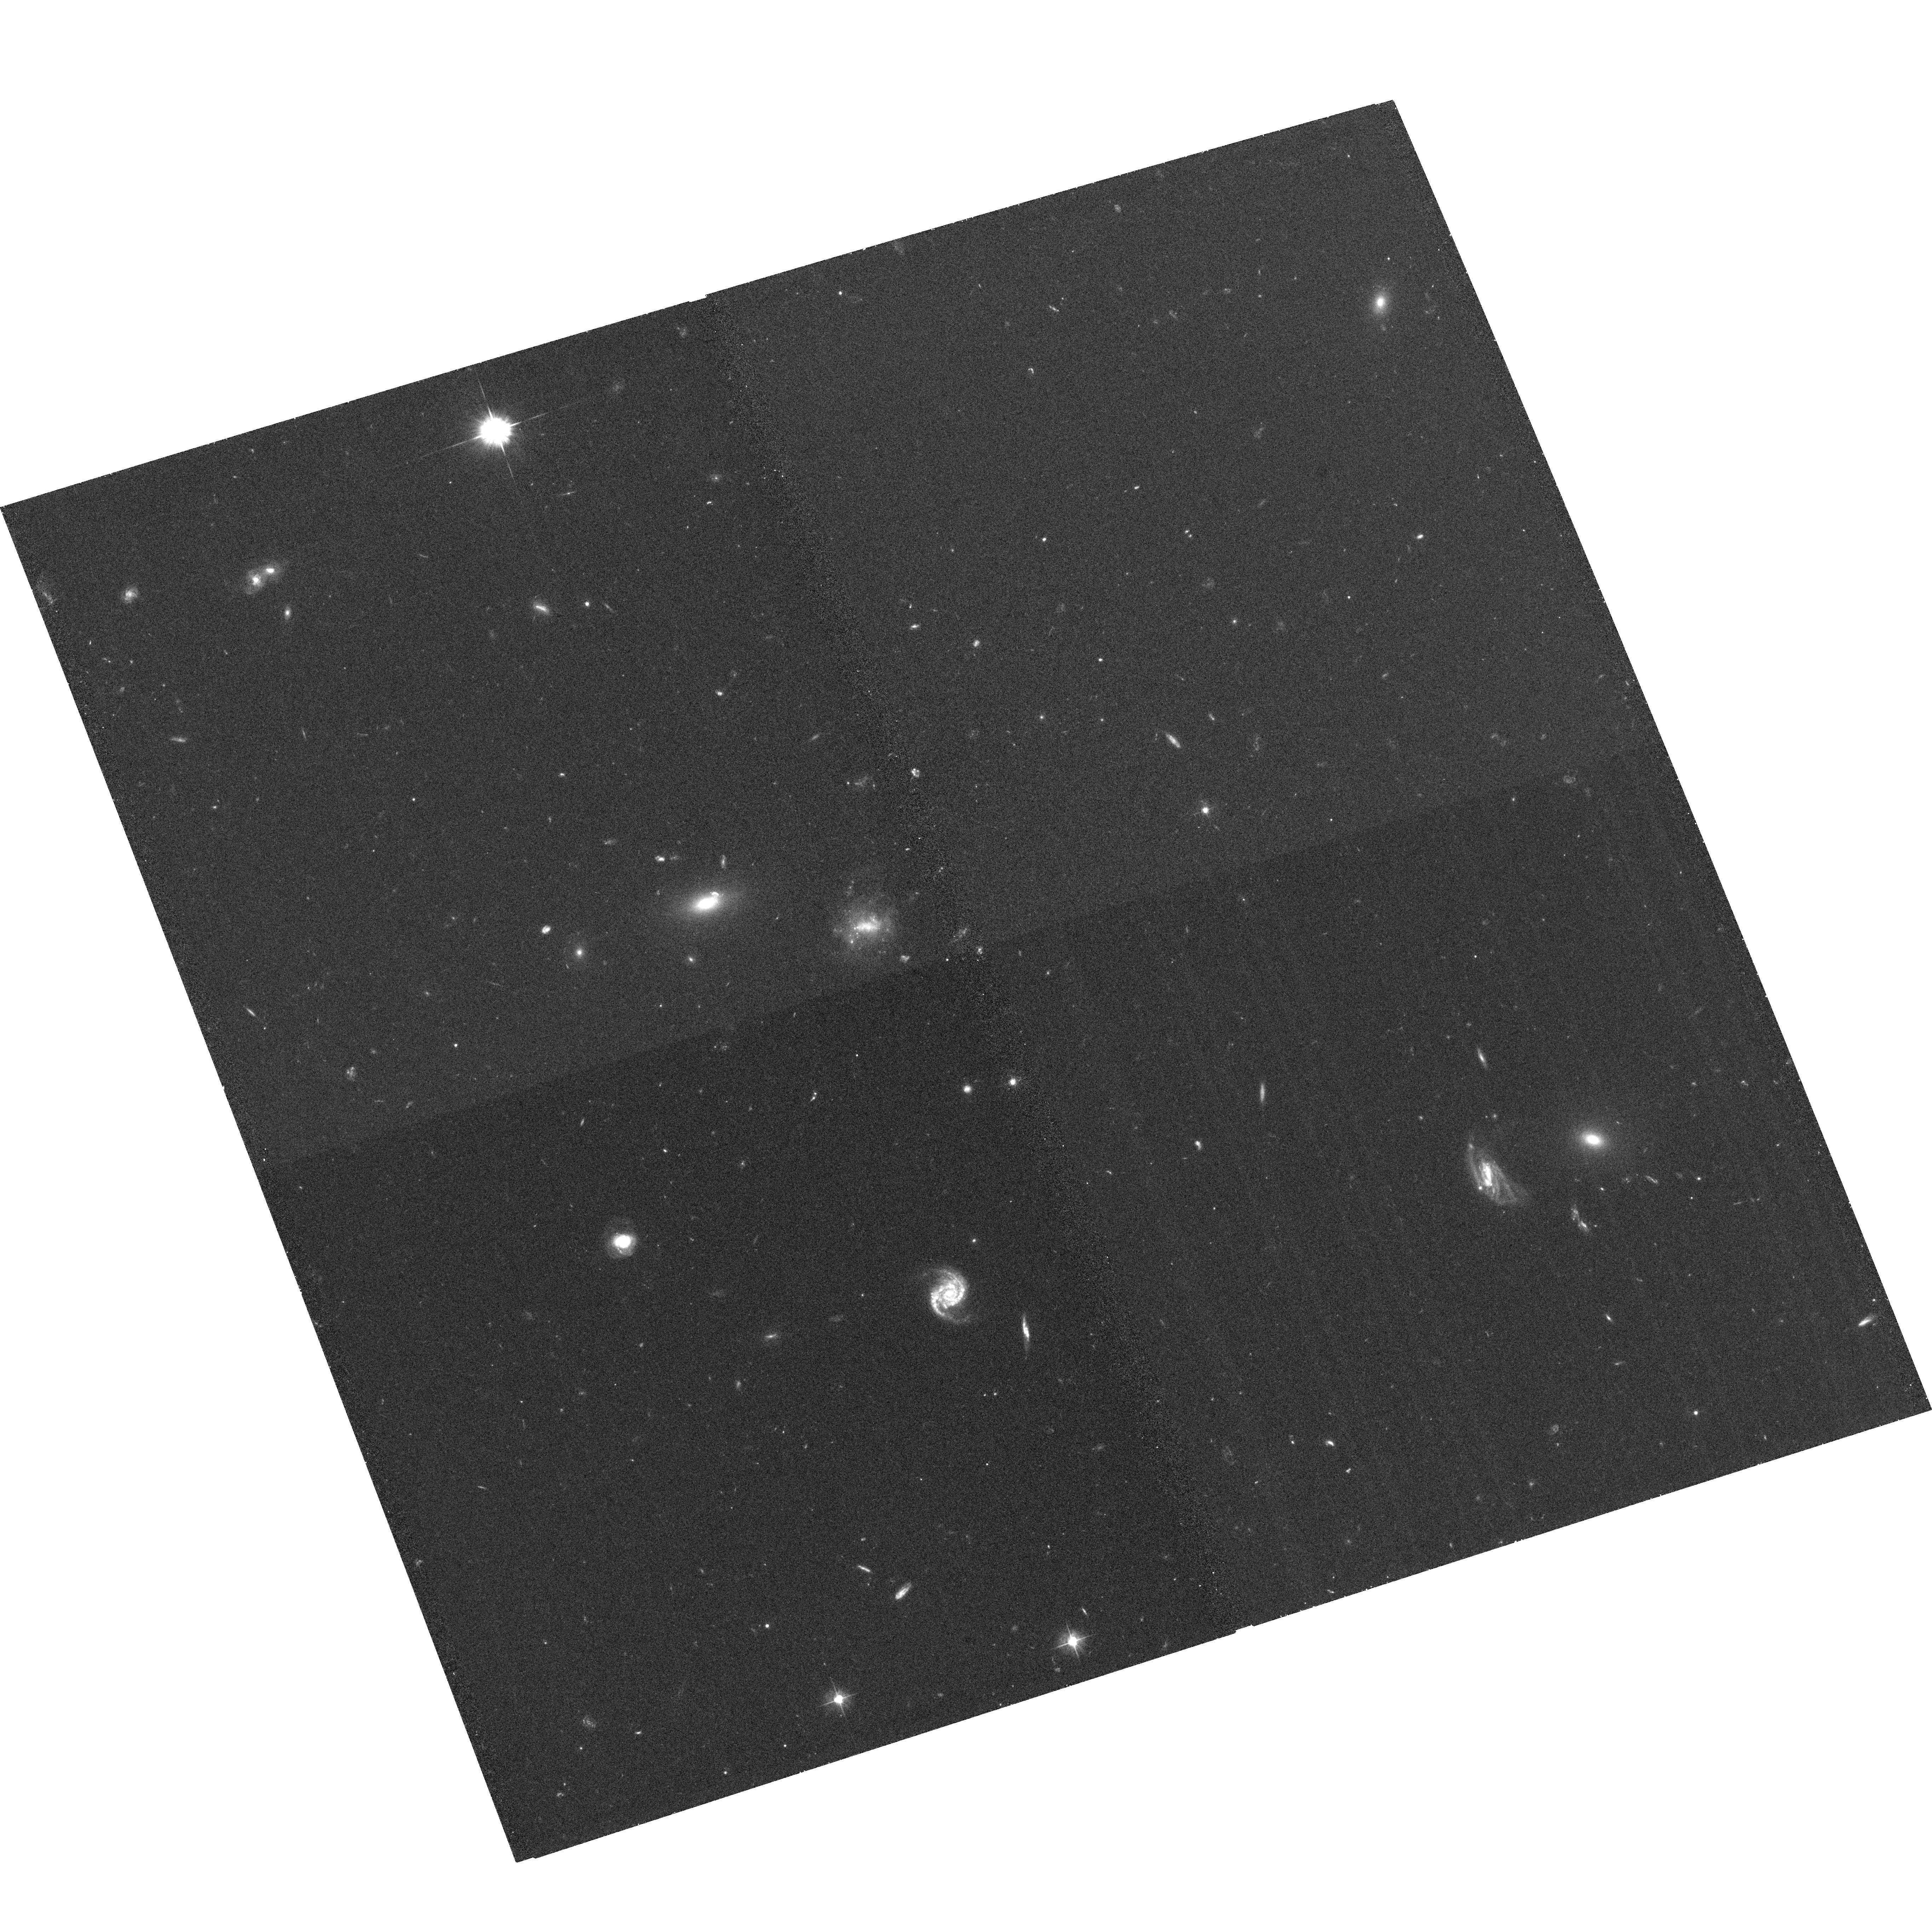
Target: GRB060313. Instrument: ACS/WFC. Filter: F475W. Exposure: 35 min. Observation ID: hst_10917_a2_acs_wfc_f475w_j9r9a2

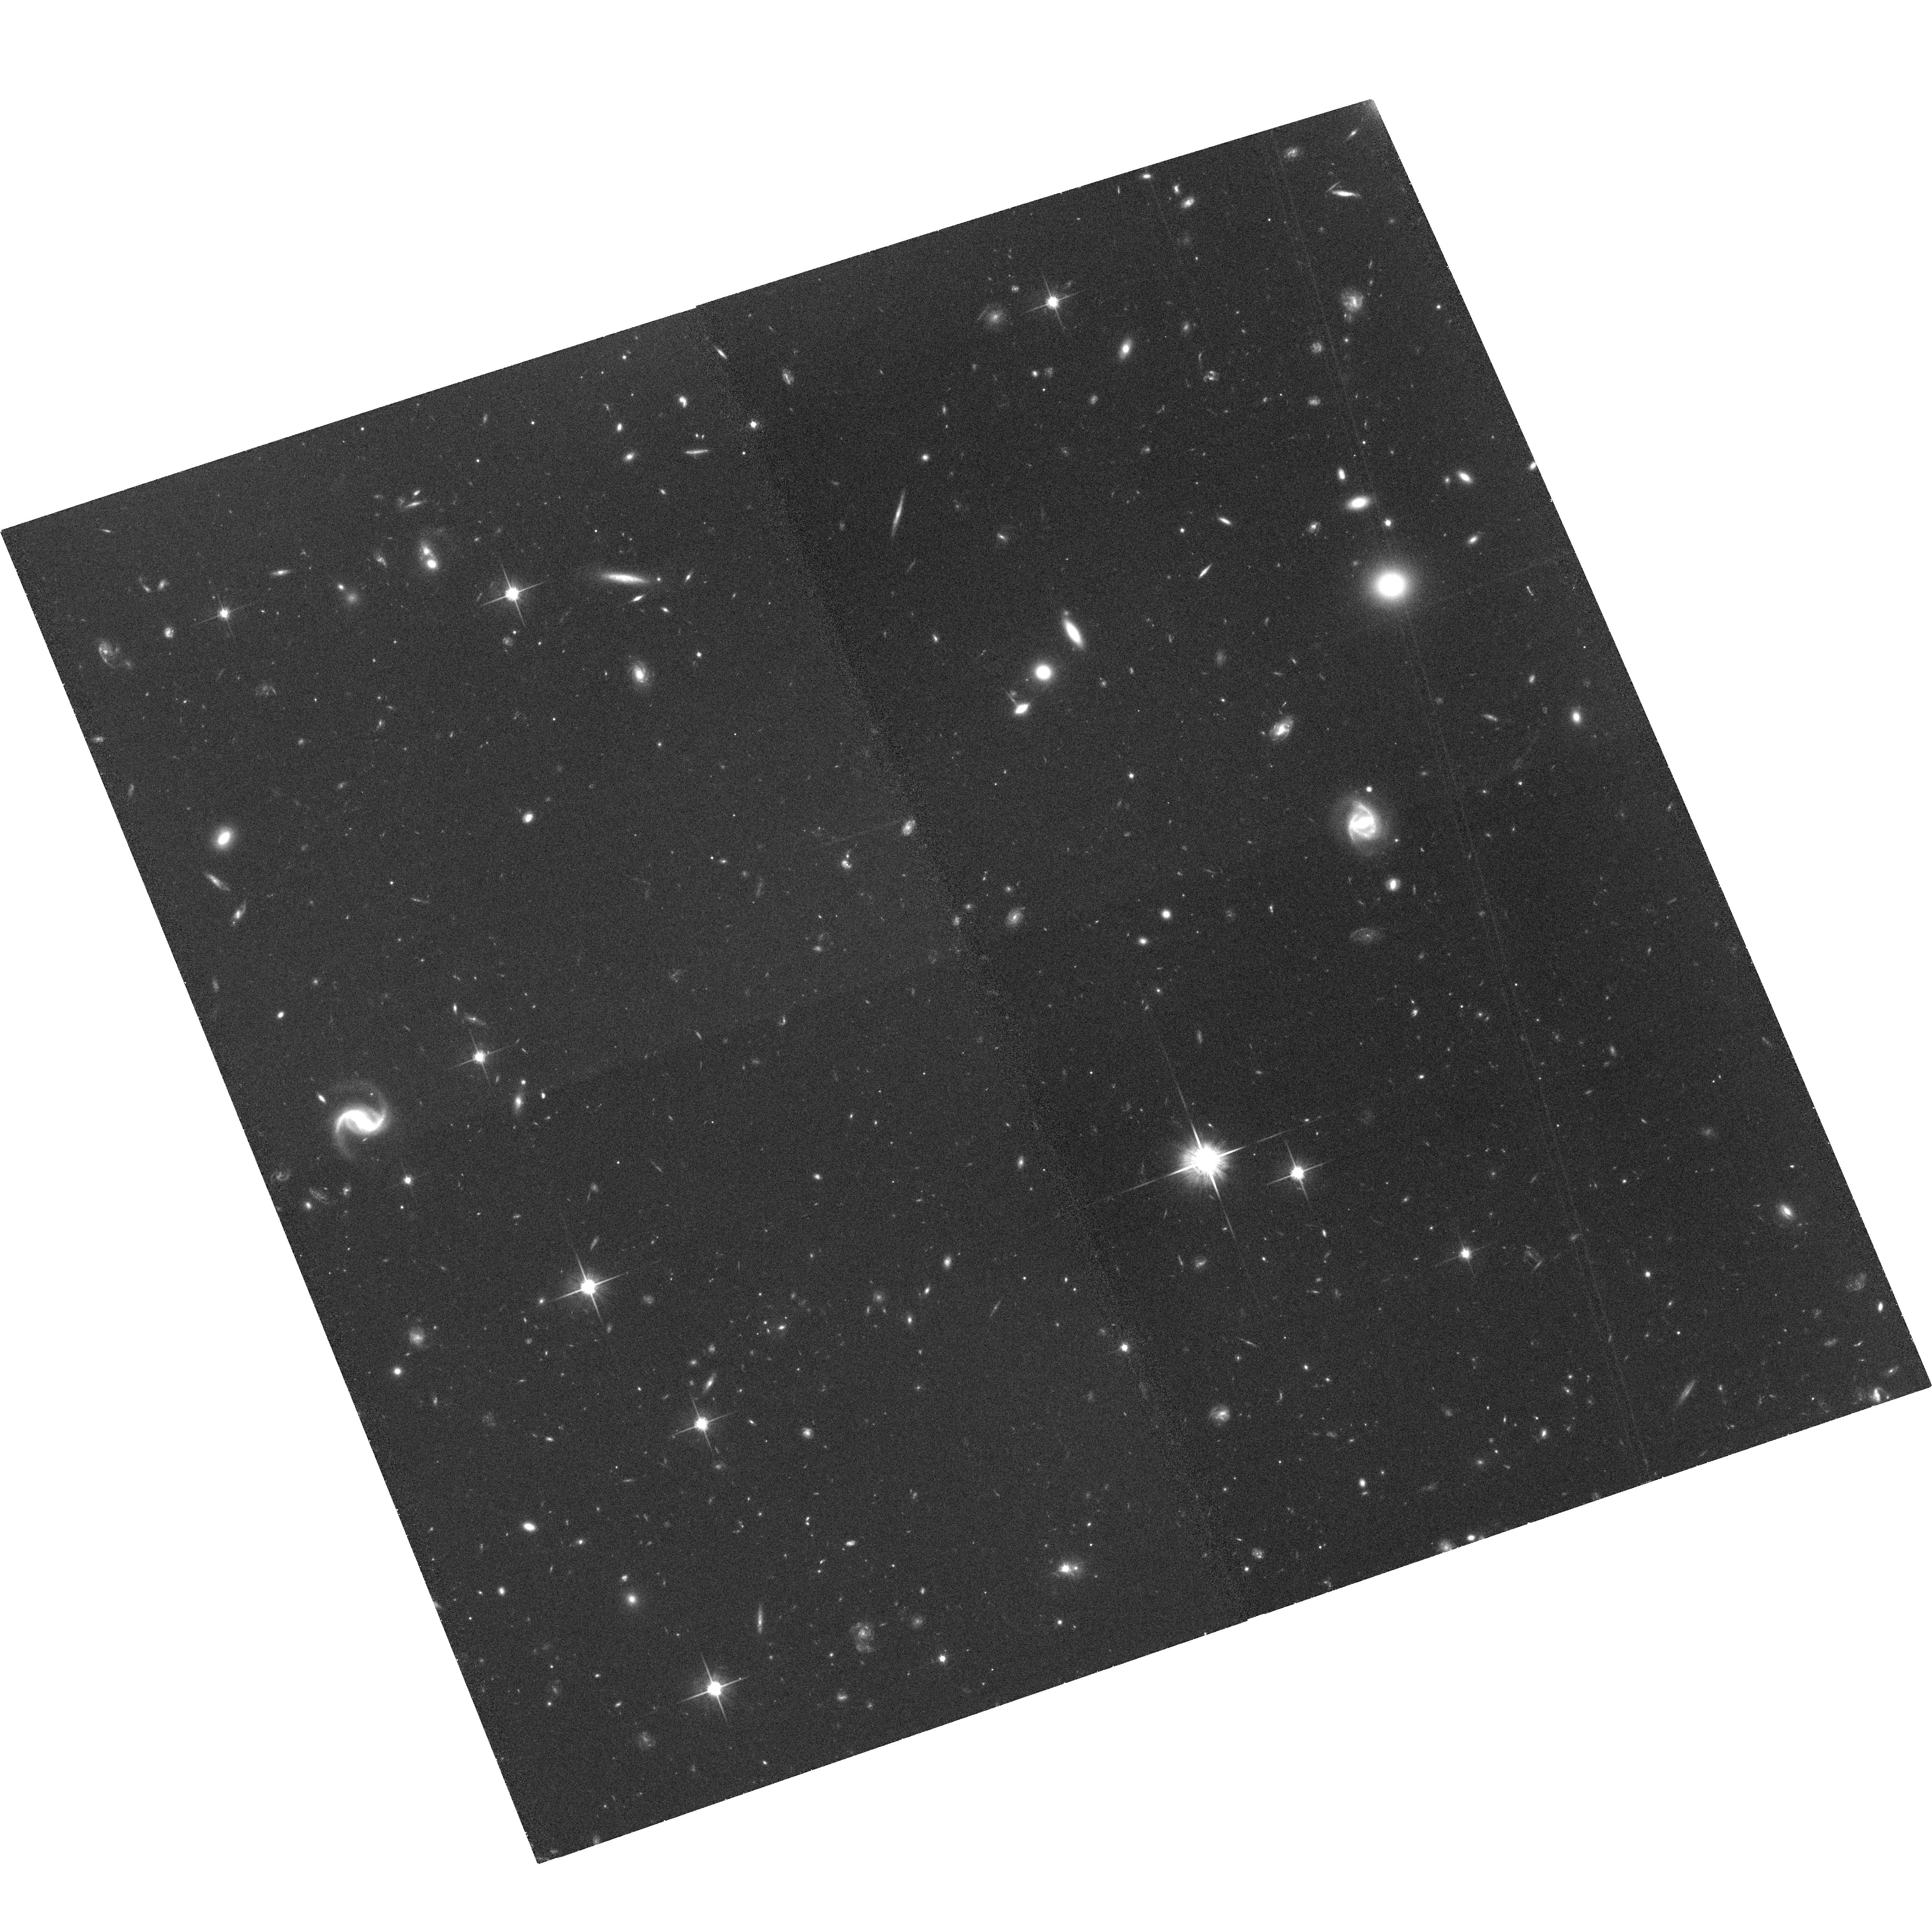
Target: GRB051227. Instrument: ACS/WFC. Filter: F814W. Exposure: 1.1 h. Observation ID: hst_10917_81_acs_wfc_f814w_j9r981

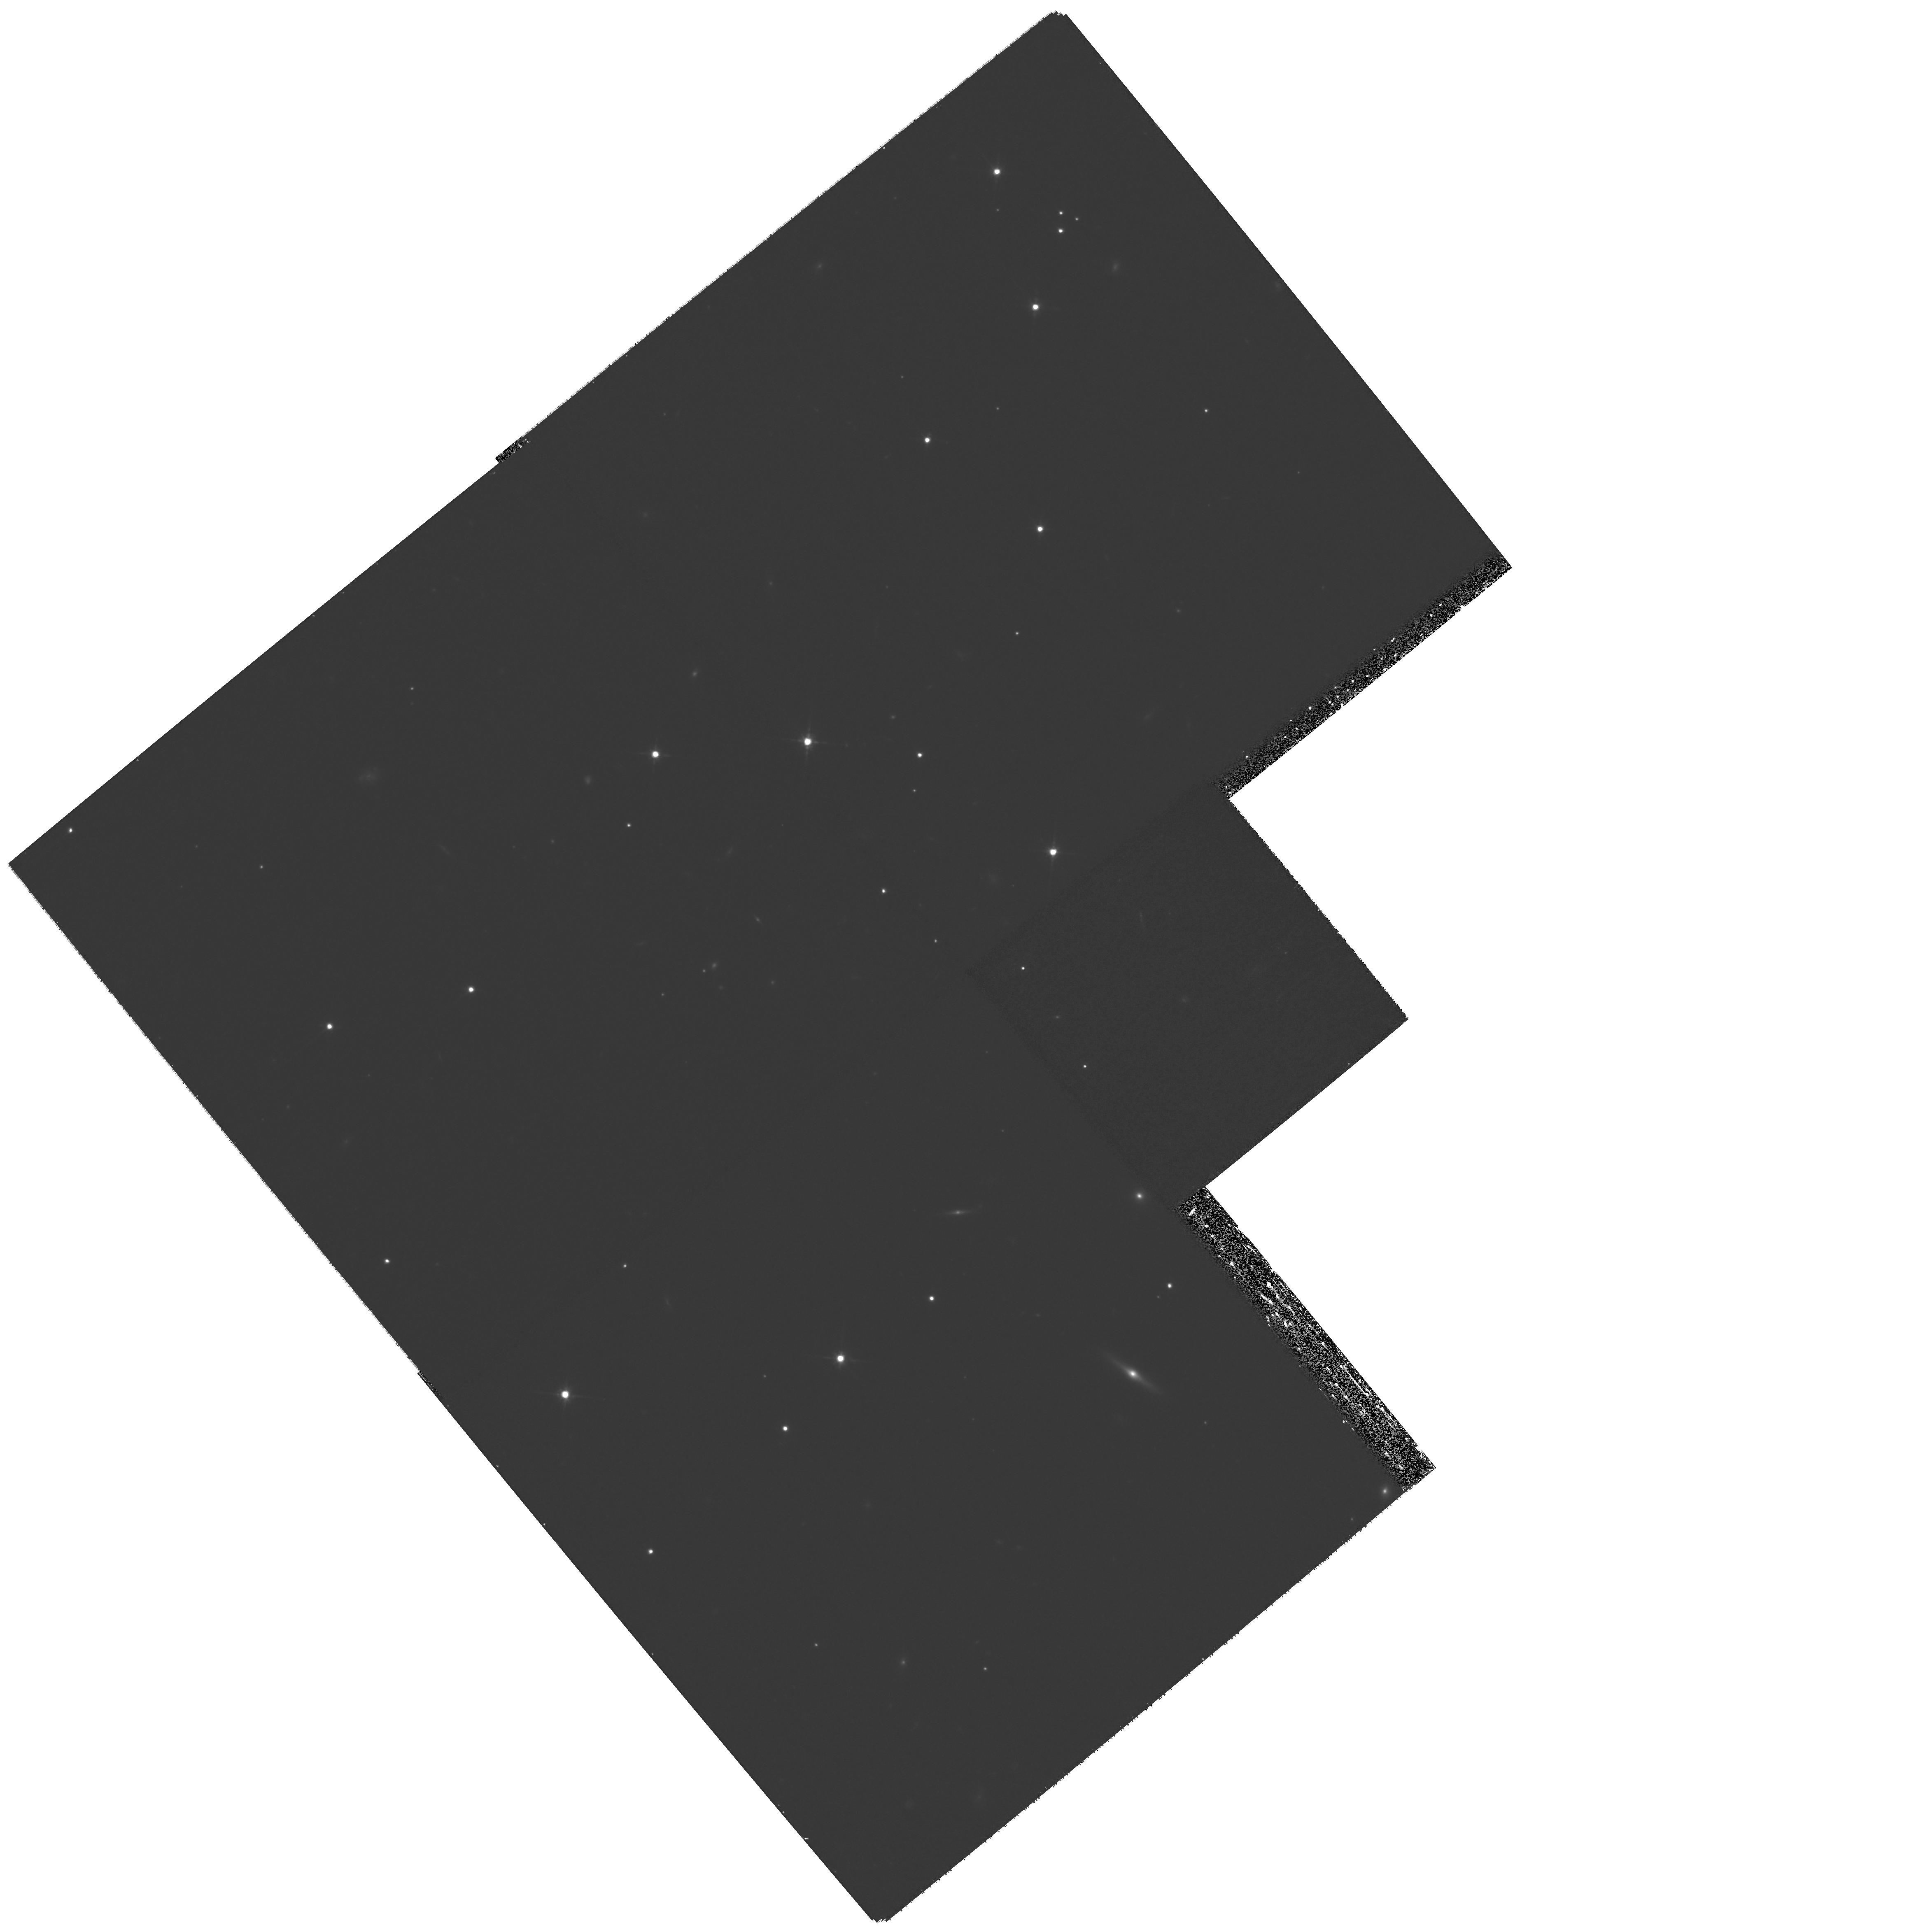
Target: GRB051221. Instrument: WFPC2/PC. Filter: F814W. Exposure: 49 min. Observation ID: hst_10917_71_wfpc2_pc_f814w_u9r971

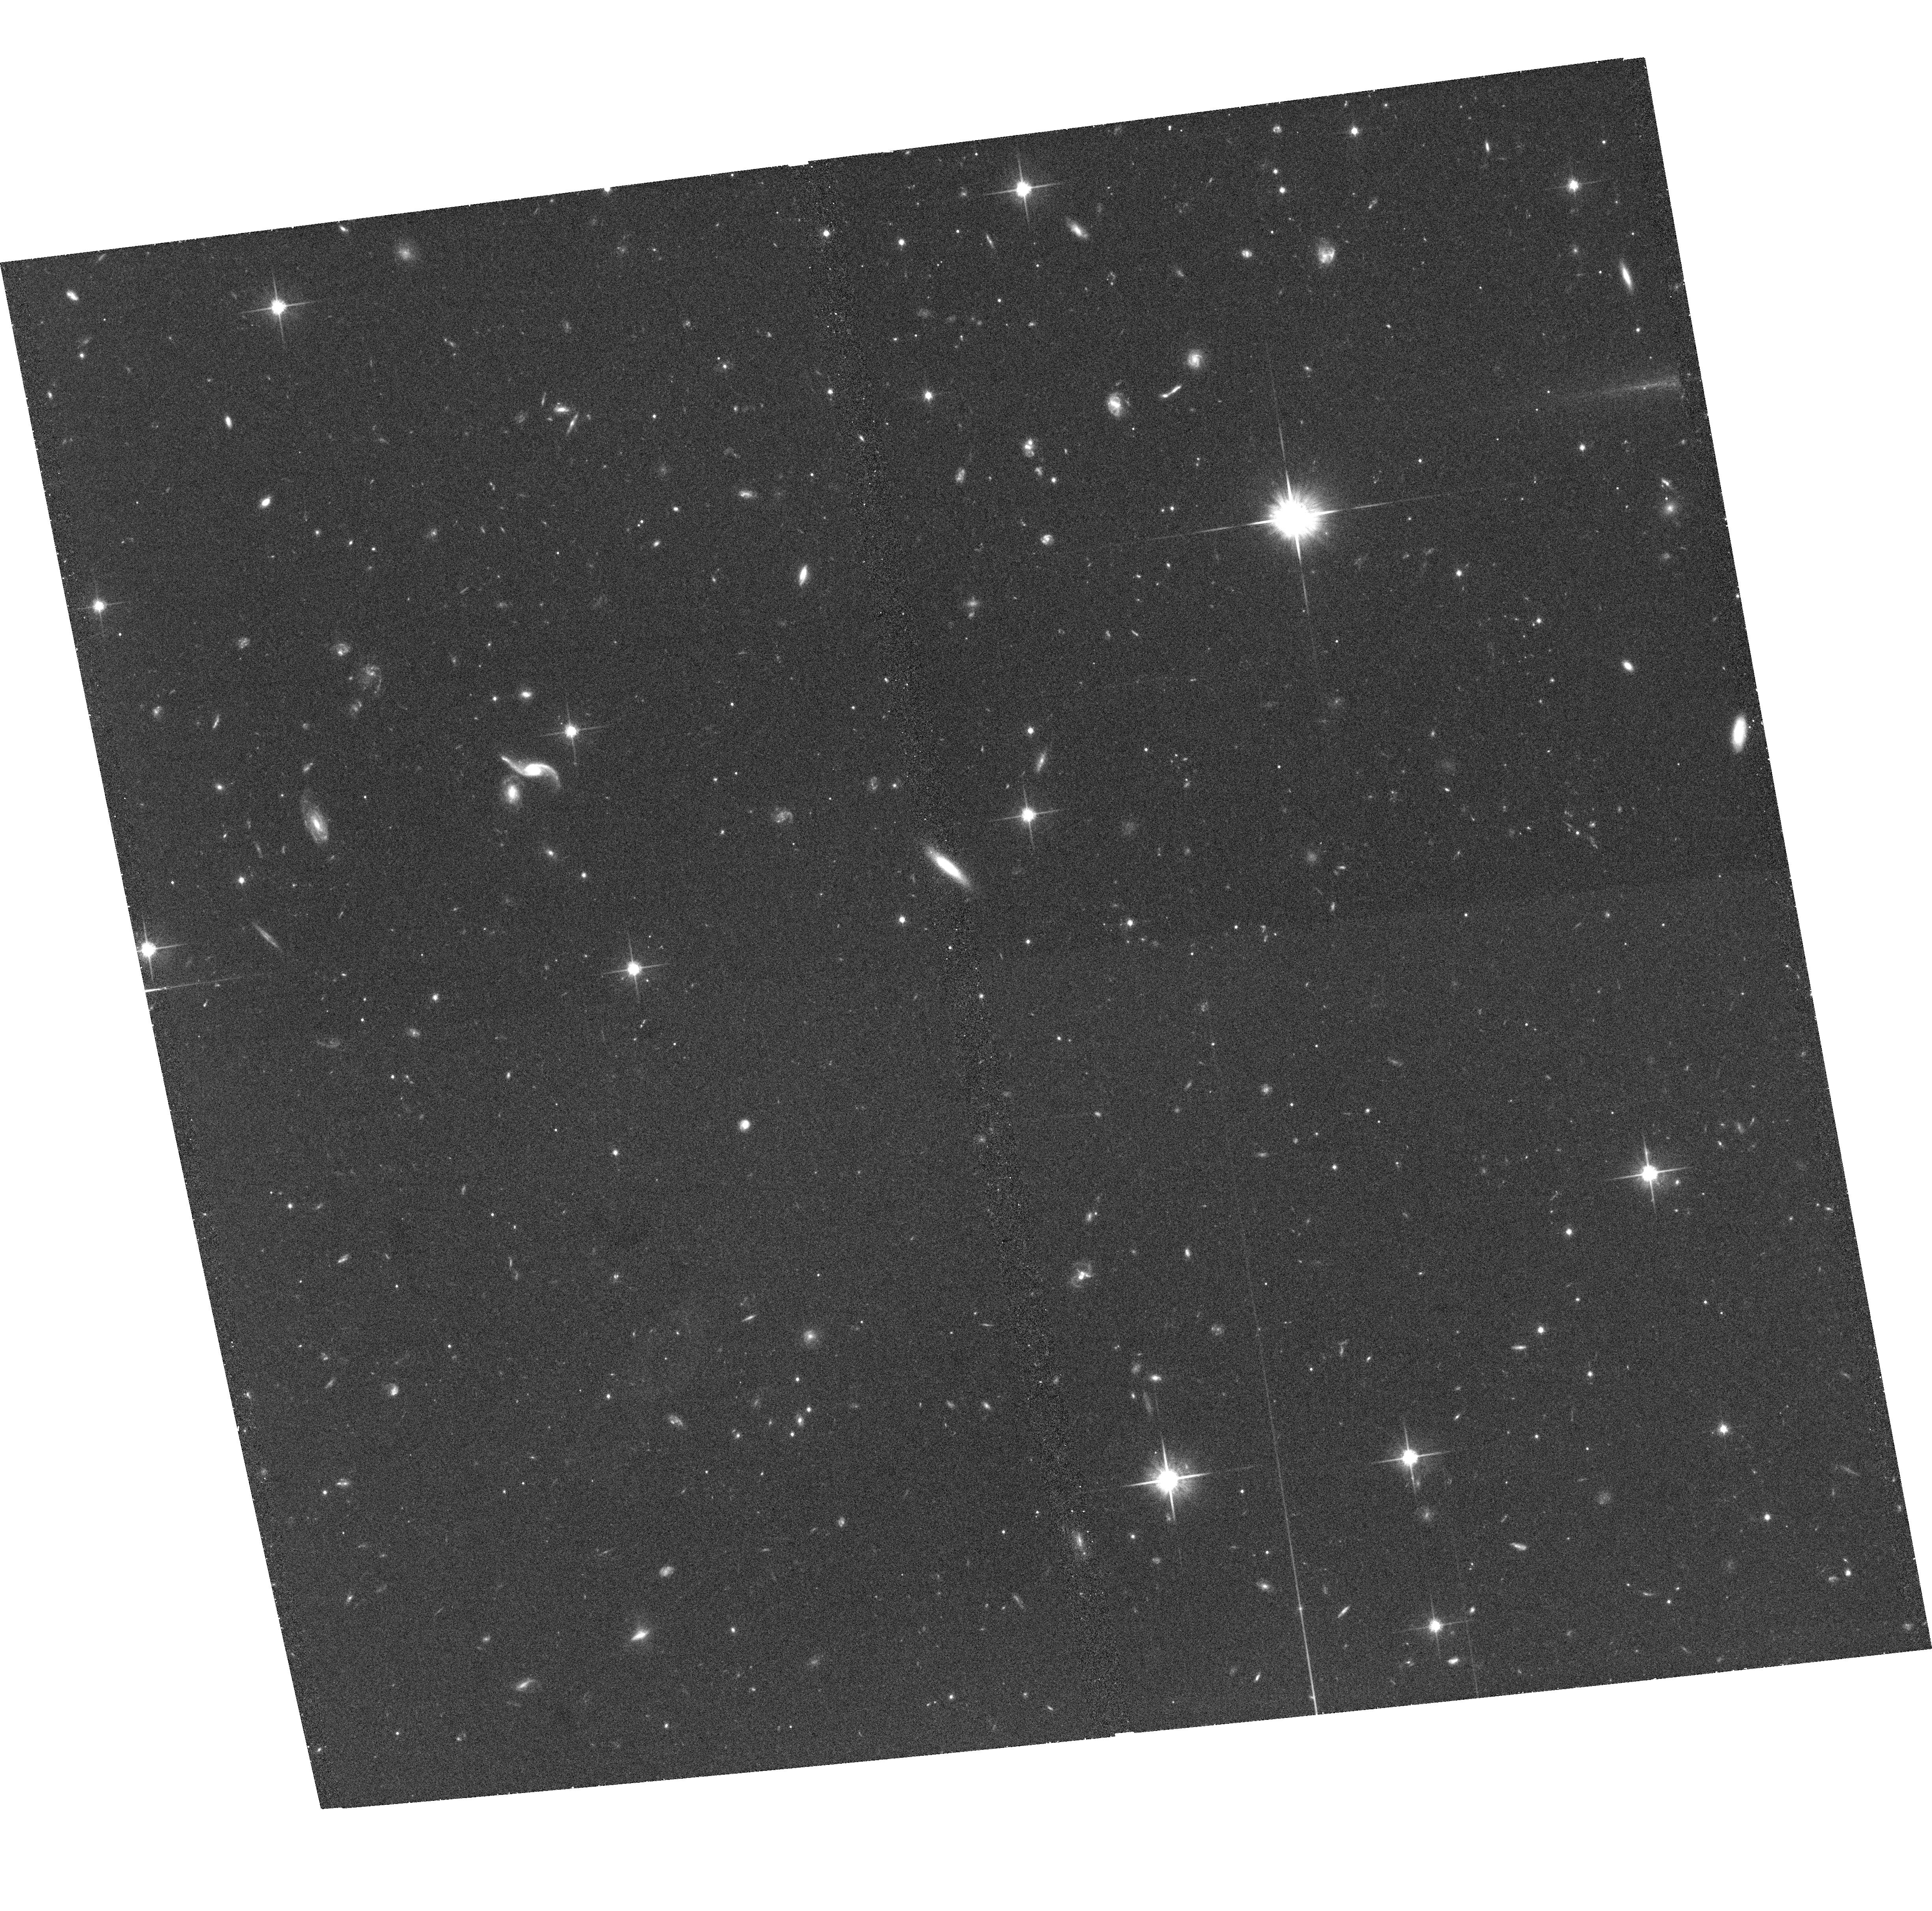
Target: GRB061201. Instrument: ACS/WFC. Filter: F814W. Exposure: 37 min. Observation ID: hst_10917_41_acs_wfc_f814w_j9r941

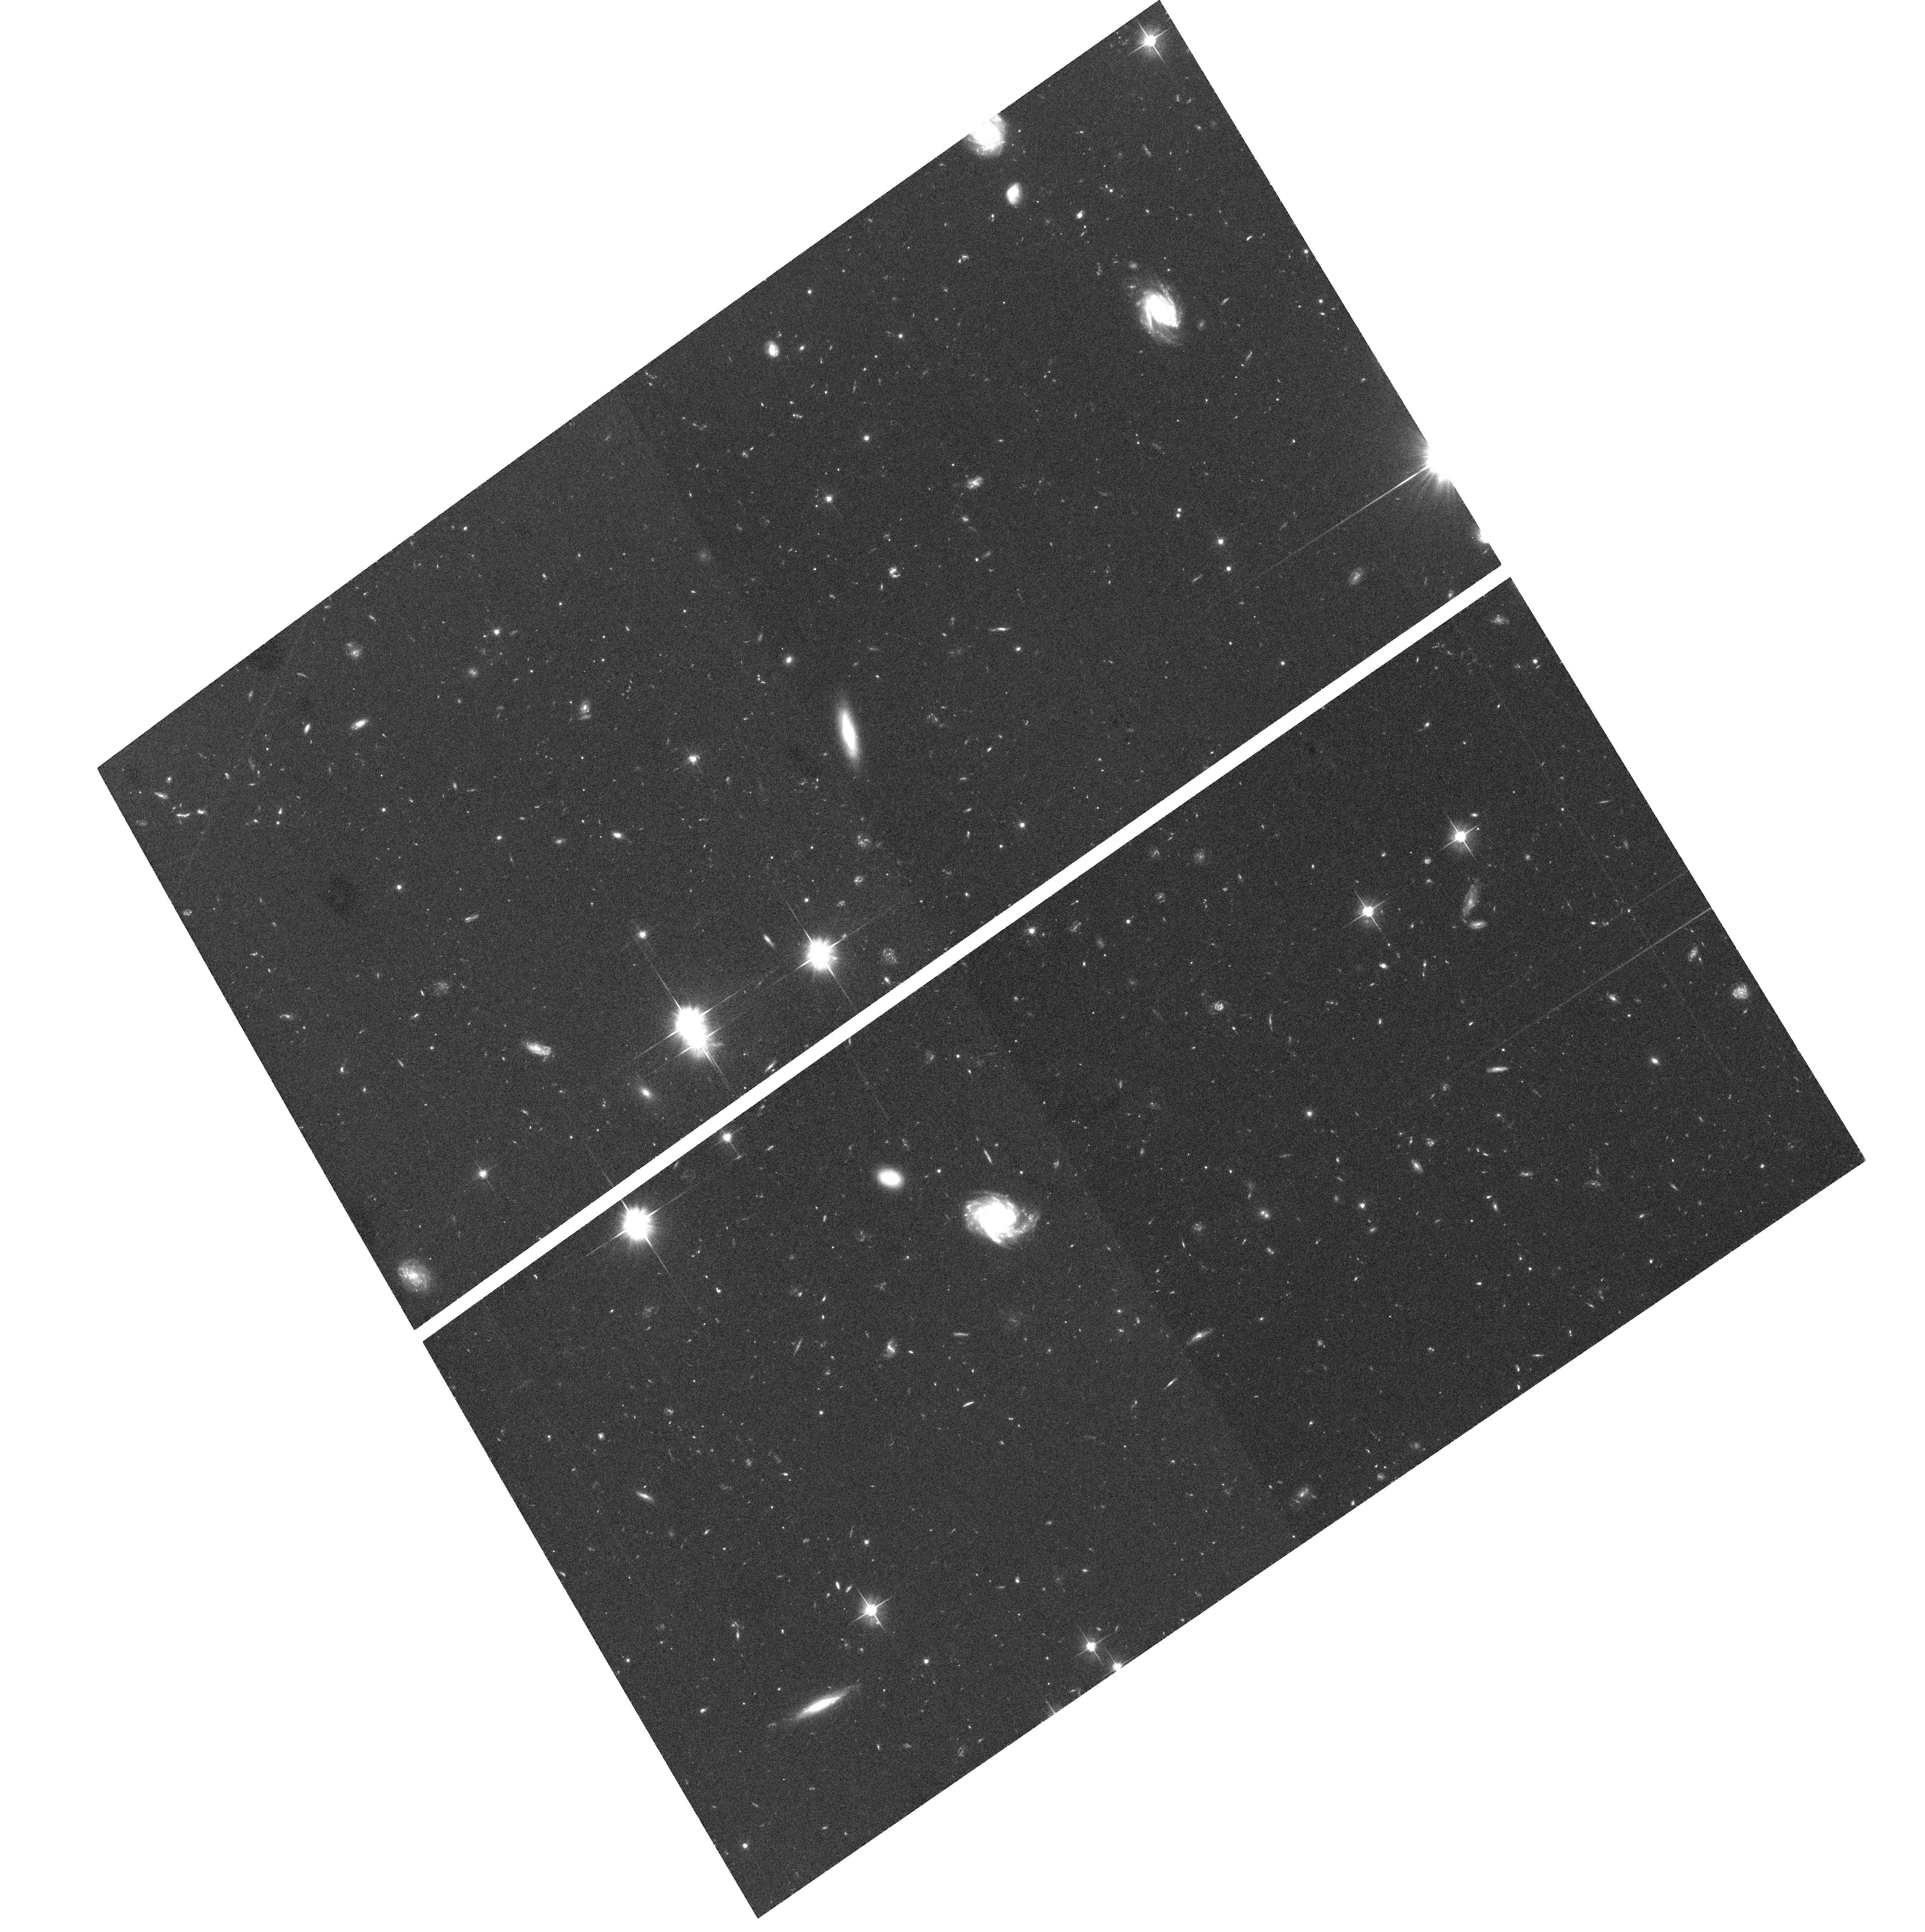
Target: GRB060614. Instrument: ACS/WFC. Filter: F606W. Exposure: 1.2 h. Observation ID: hst_10917_31_acs_wfc_f606w_j9r931

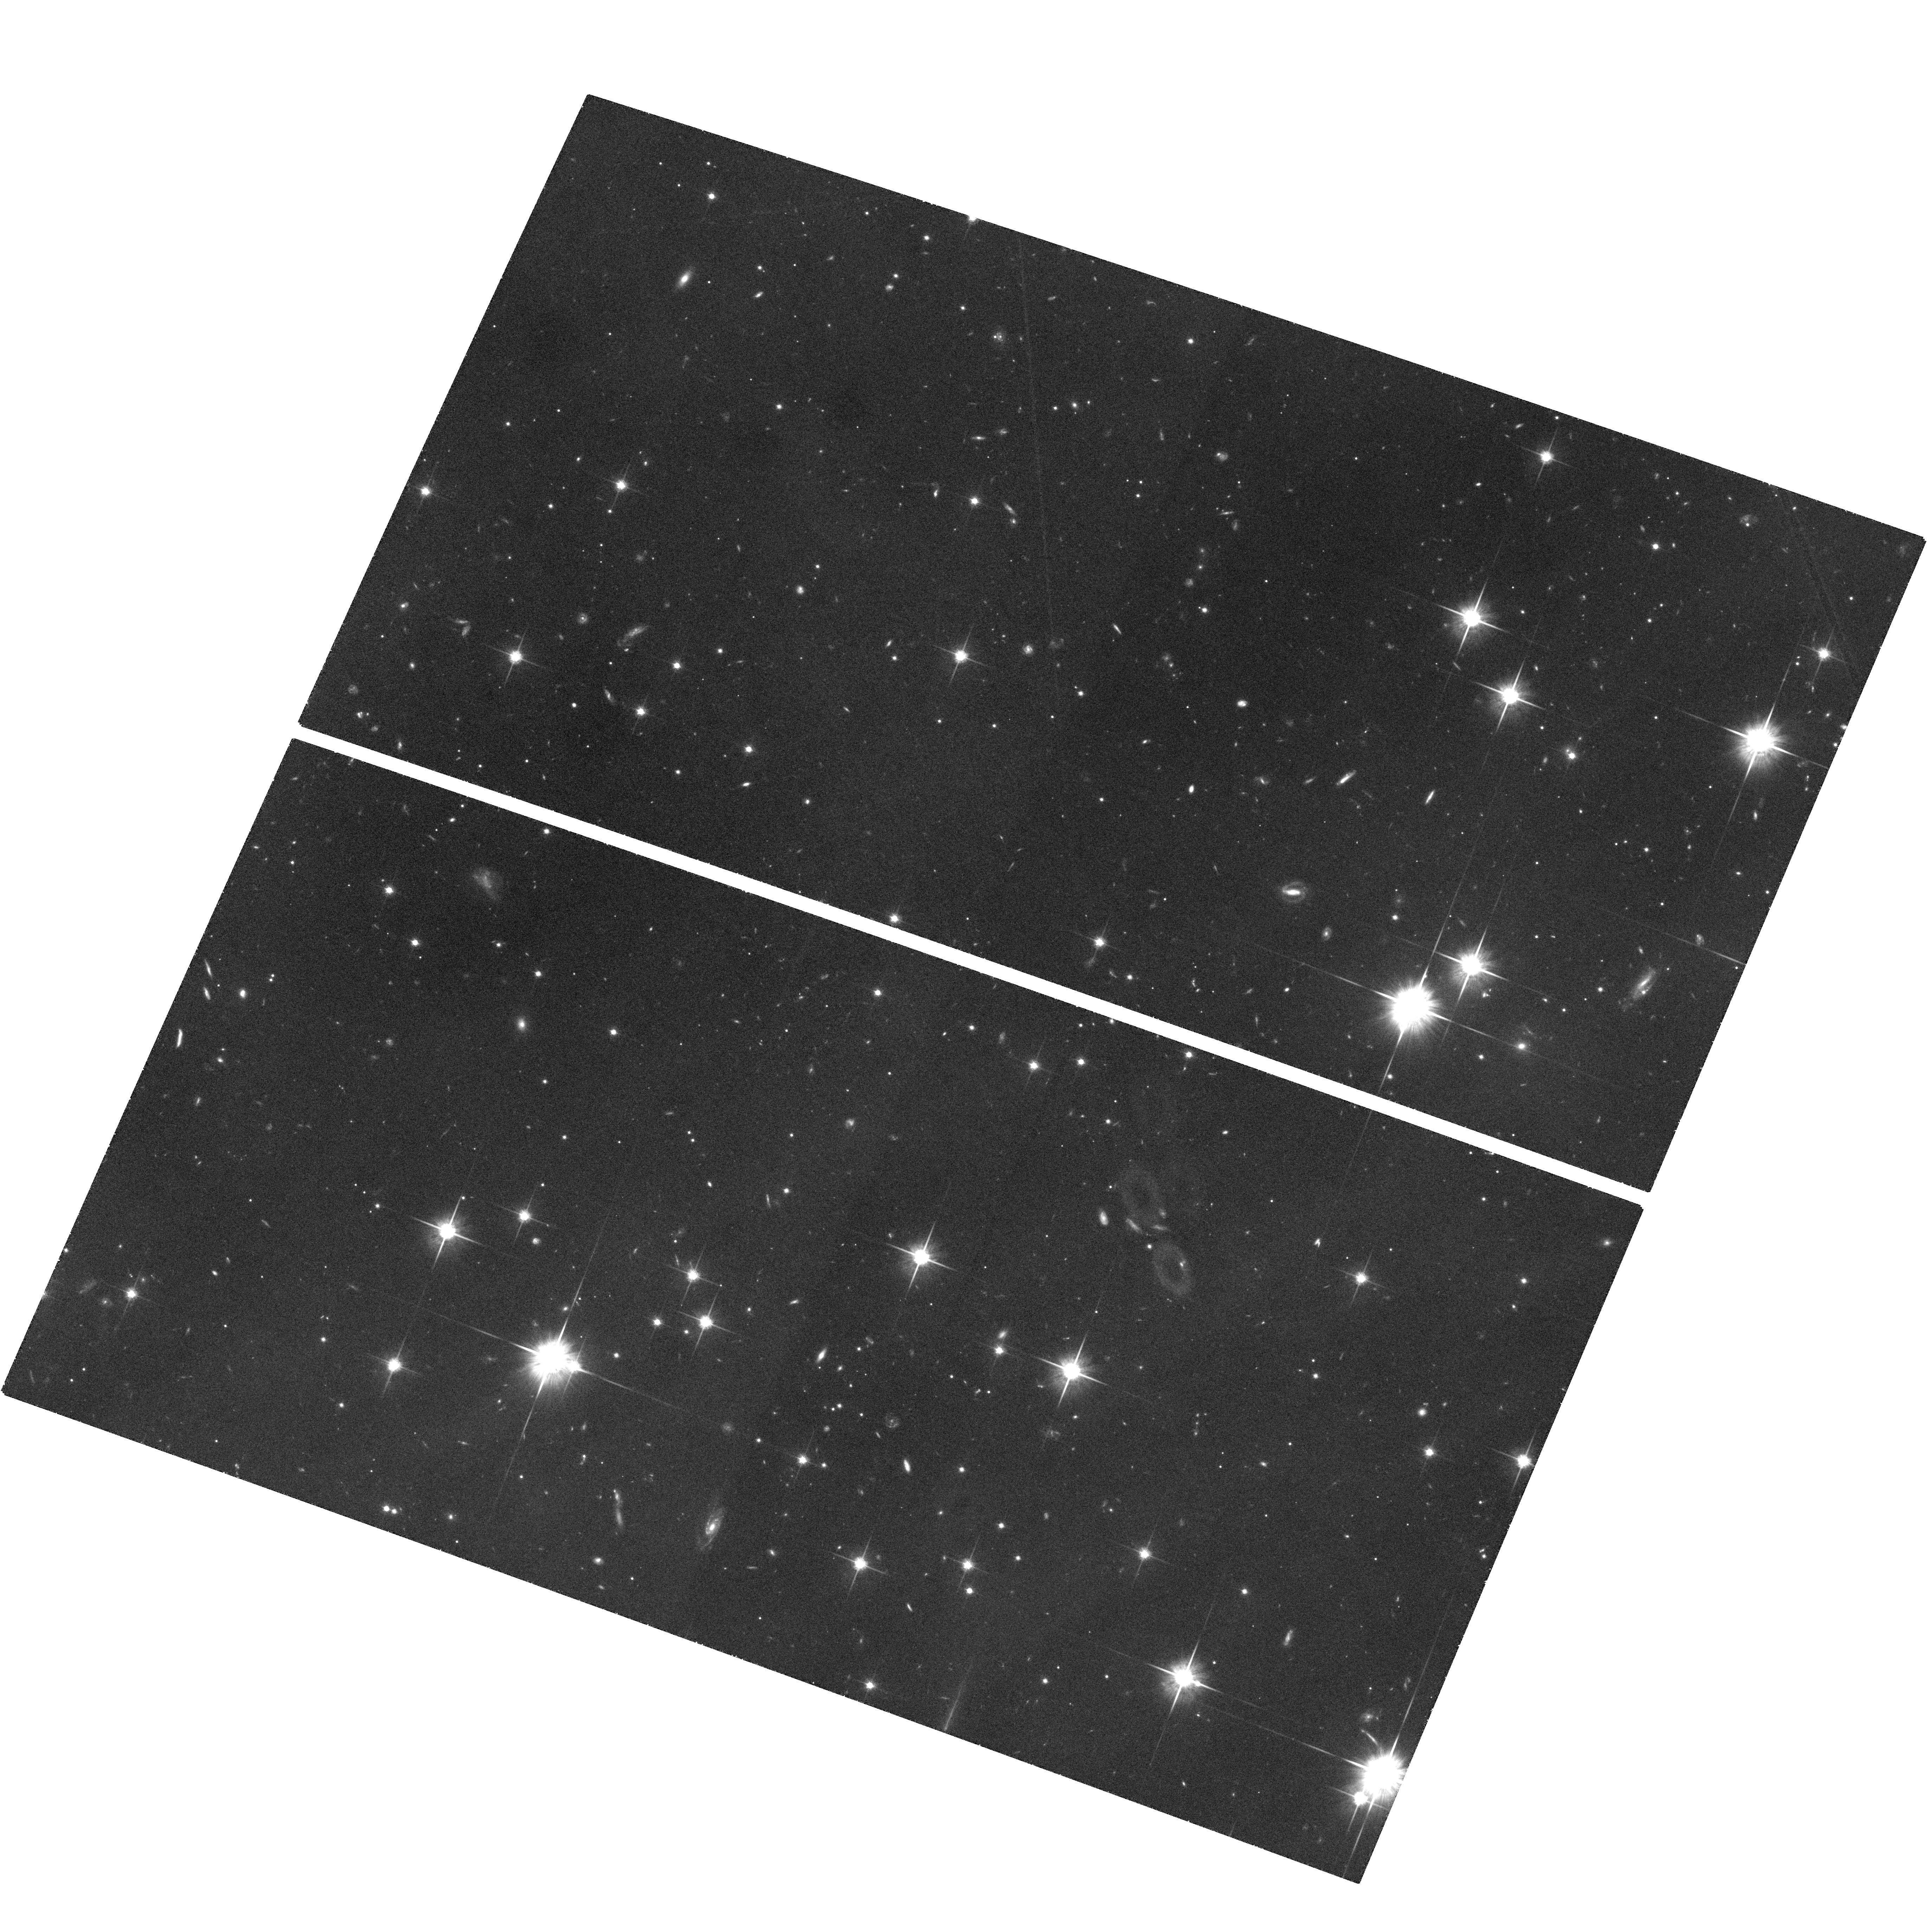
Target: GRB061006. Instrument: ACS/WFC. Filter: F814W. Exposure: 1.9 h. Observation ID: hst_10917_13_acs_wfc_f814w_j9r913

Afterglows and Environments of Short-Hard Gamma-Ray Bursts (PI: Fox, Derek)

Discovery of the first afterglows of short-hard bursts (SHBs) has led to a revolution in our understanding of these events, strongly suggesting that they originate in the mergers of compact-object binaries. Capitalizing on this progress, we propose to pursue the next generation of SHB observations with HST, tracking the decay of all accessible SHB afterglows to late times and pinpointing the location of several more within the context of their host galaxies. These observations will allow quantitative analysis of progenitor lifetimes and short burst environments, enable direct confrontation with population synthesis models, and provide updated event rate estimates for the LIGO and VIRGO gravitational-wave detectors that are now coming on-line.